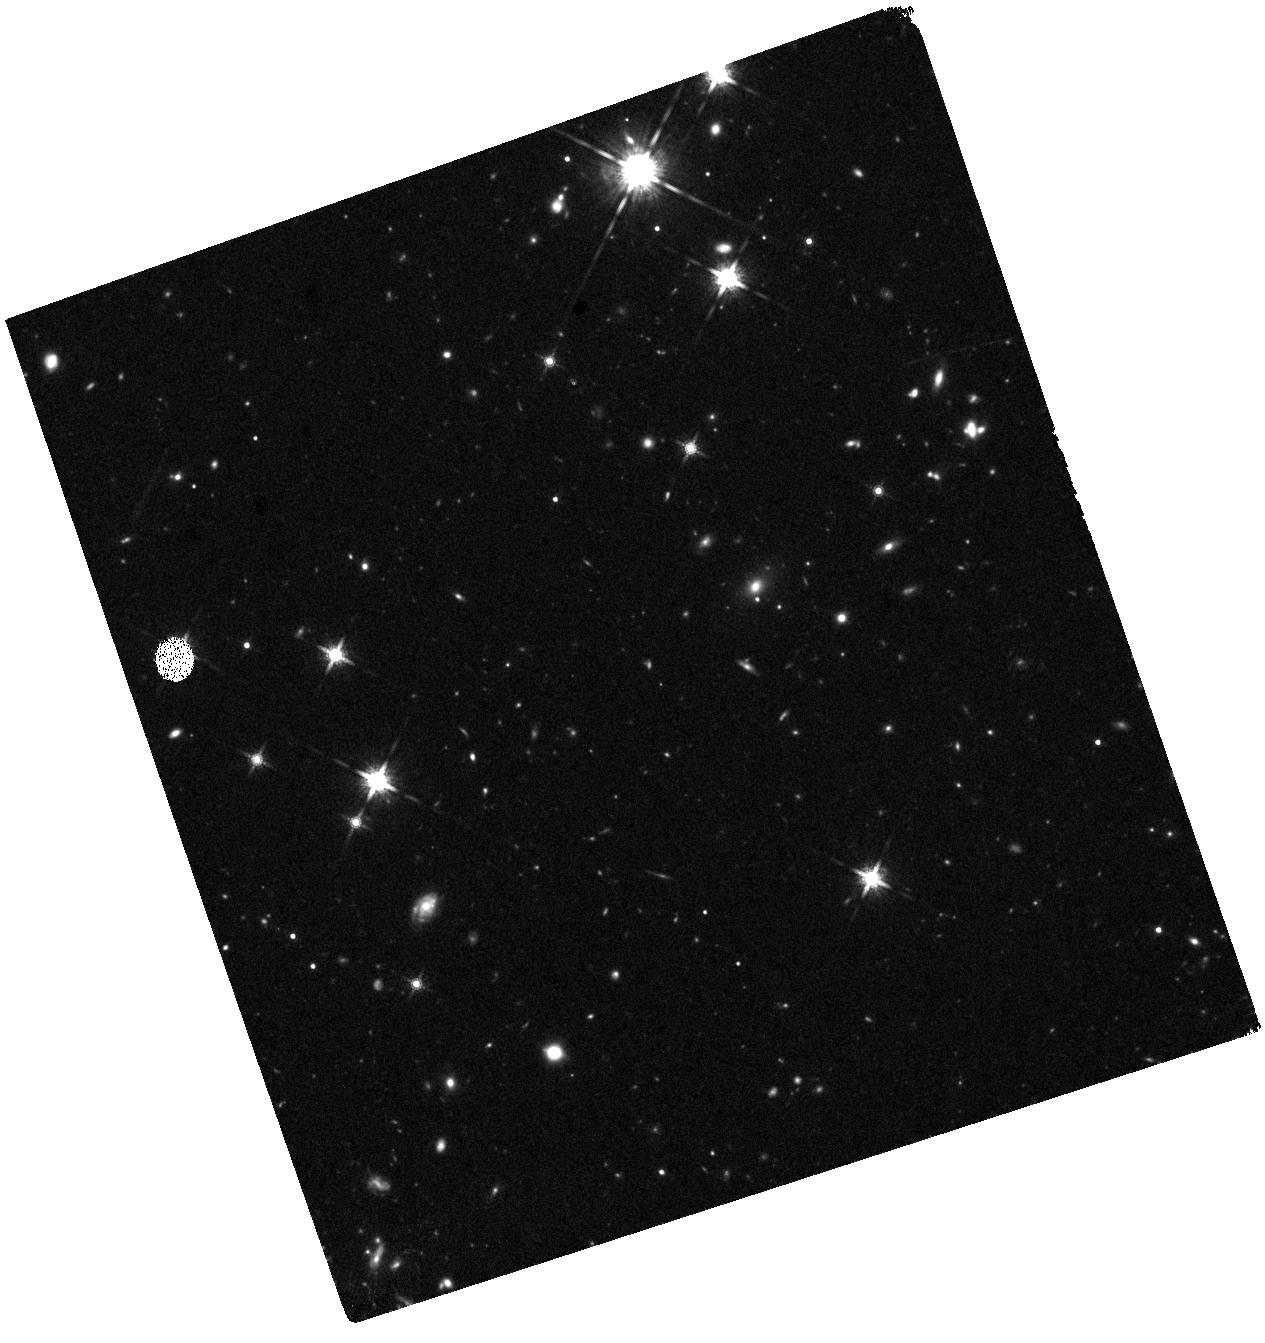
Target: J0910-G
Instrument: WFC3/IR
Filter: F160W
Exposure: 41 min
Observation ID: hst_16187_02_wfc3_ir_f160w_iebe02

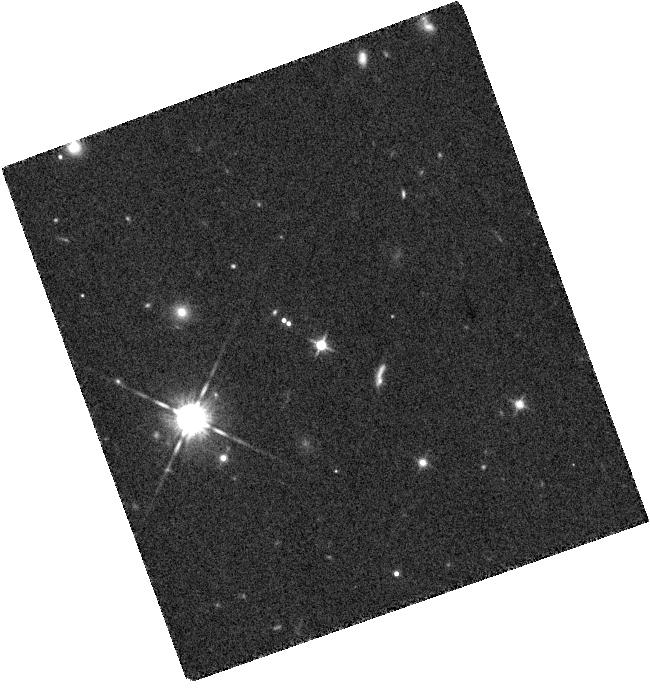
Target: J0910-PSF
Instrument: WFC3/IR
Filter: F125W
Exposure: 9 min
Observation ID: hst_16187_61_wfc3_ir_f125w_iebe61

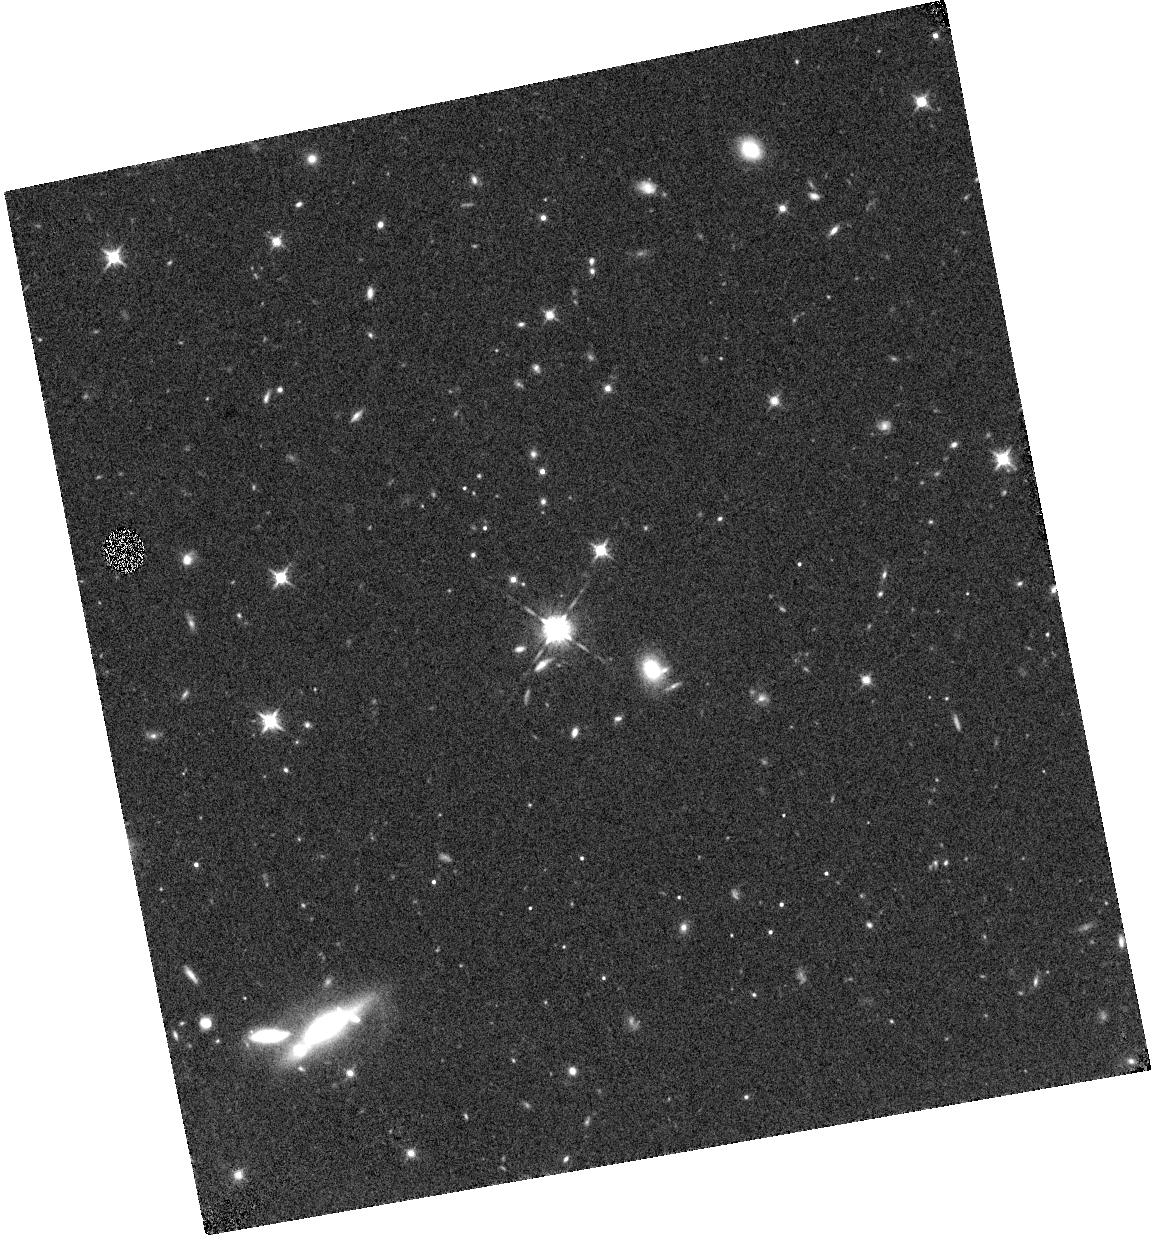
Target: J0910-Q
Instrument: WFC3/IR
Filter: F125W
Exposure: 17 min
Observation ID: hst_16187_06_wfc3_ir_f125w_iebe06

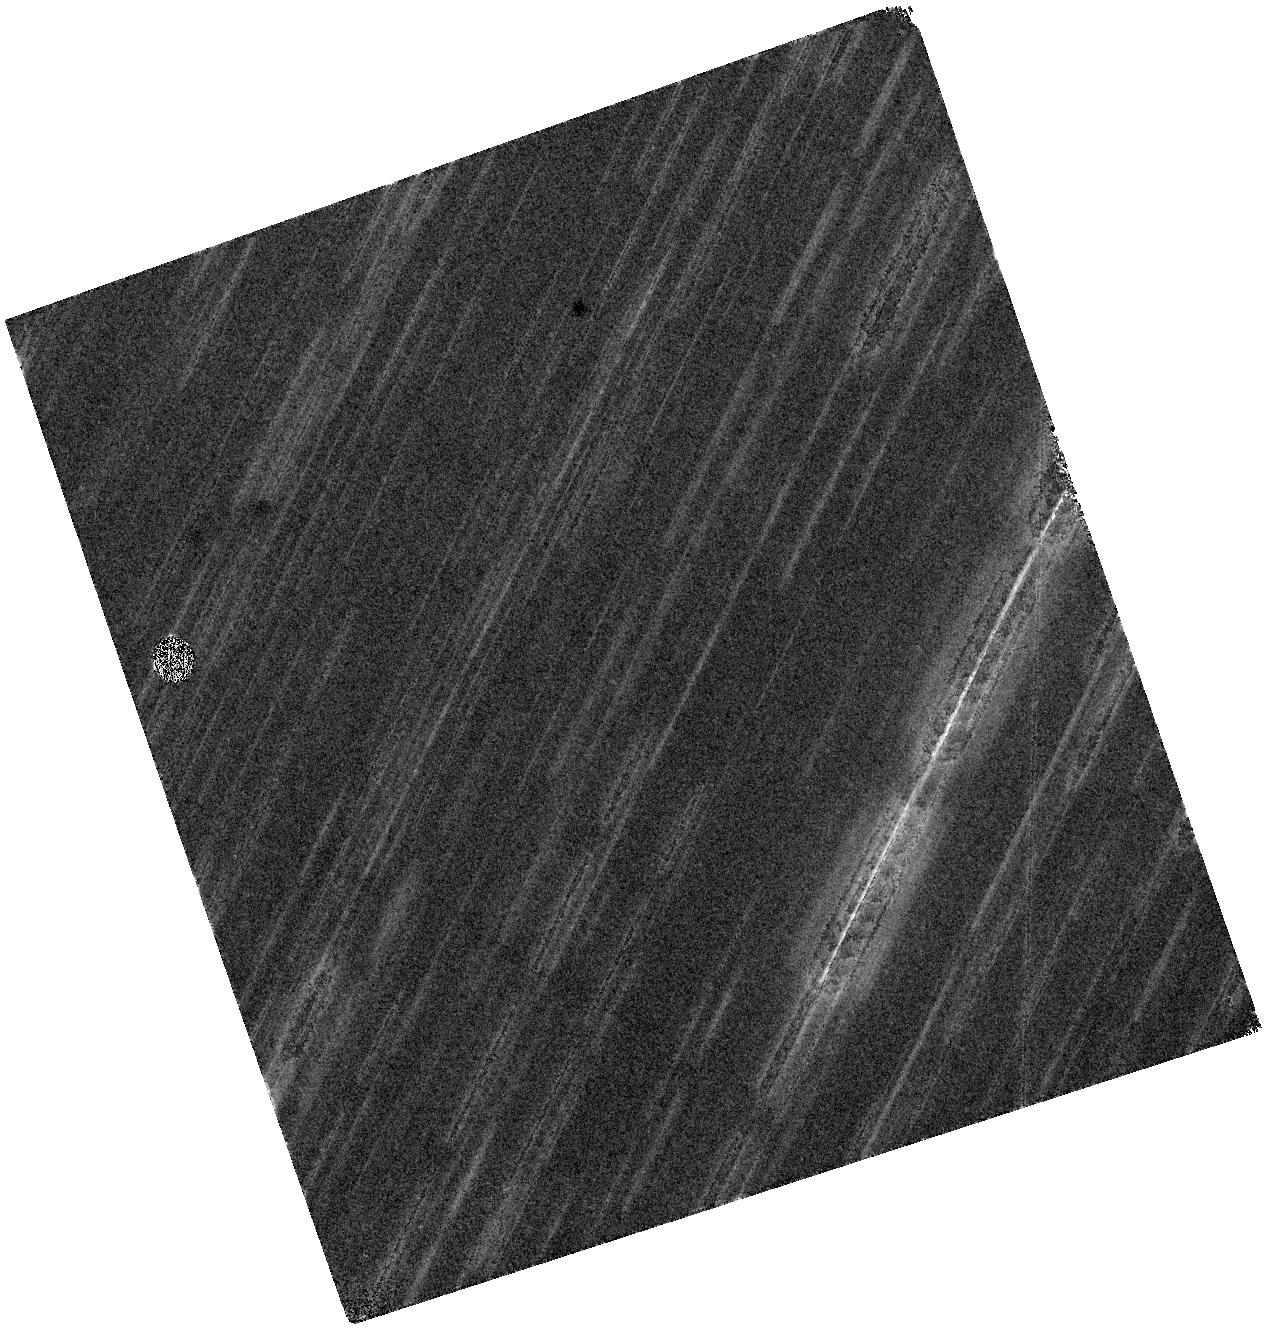
Target: J0910-G
Instrument: WFC3/IR
Filter: F160W
Exposure: 41 min
Observation ID: hst_16187_01_wfc3_ir_f160w_iebe01

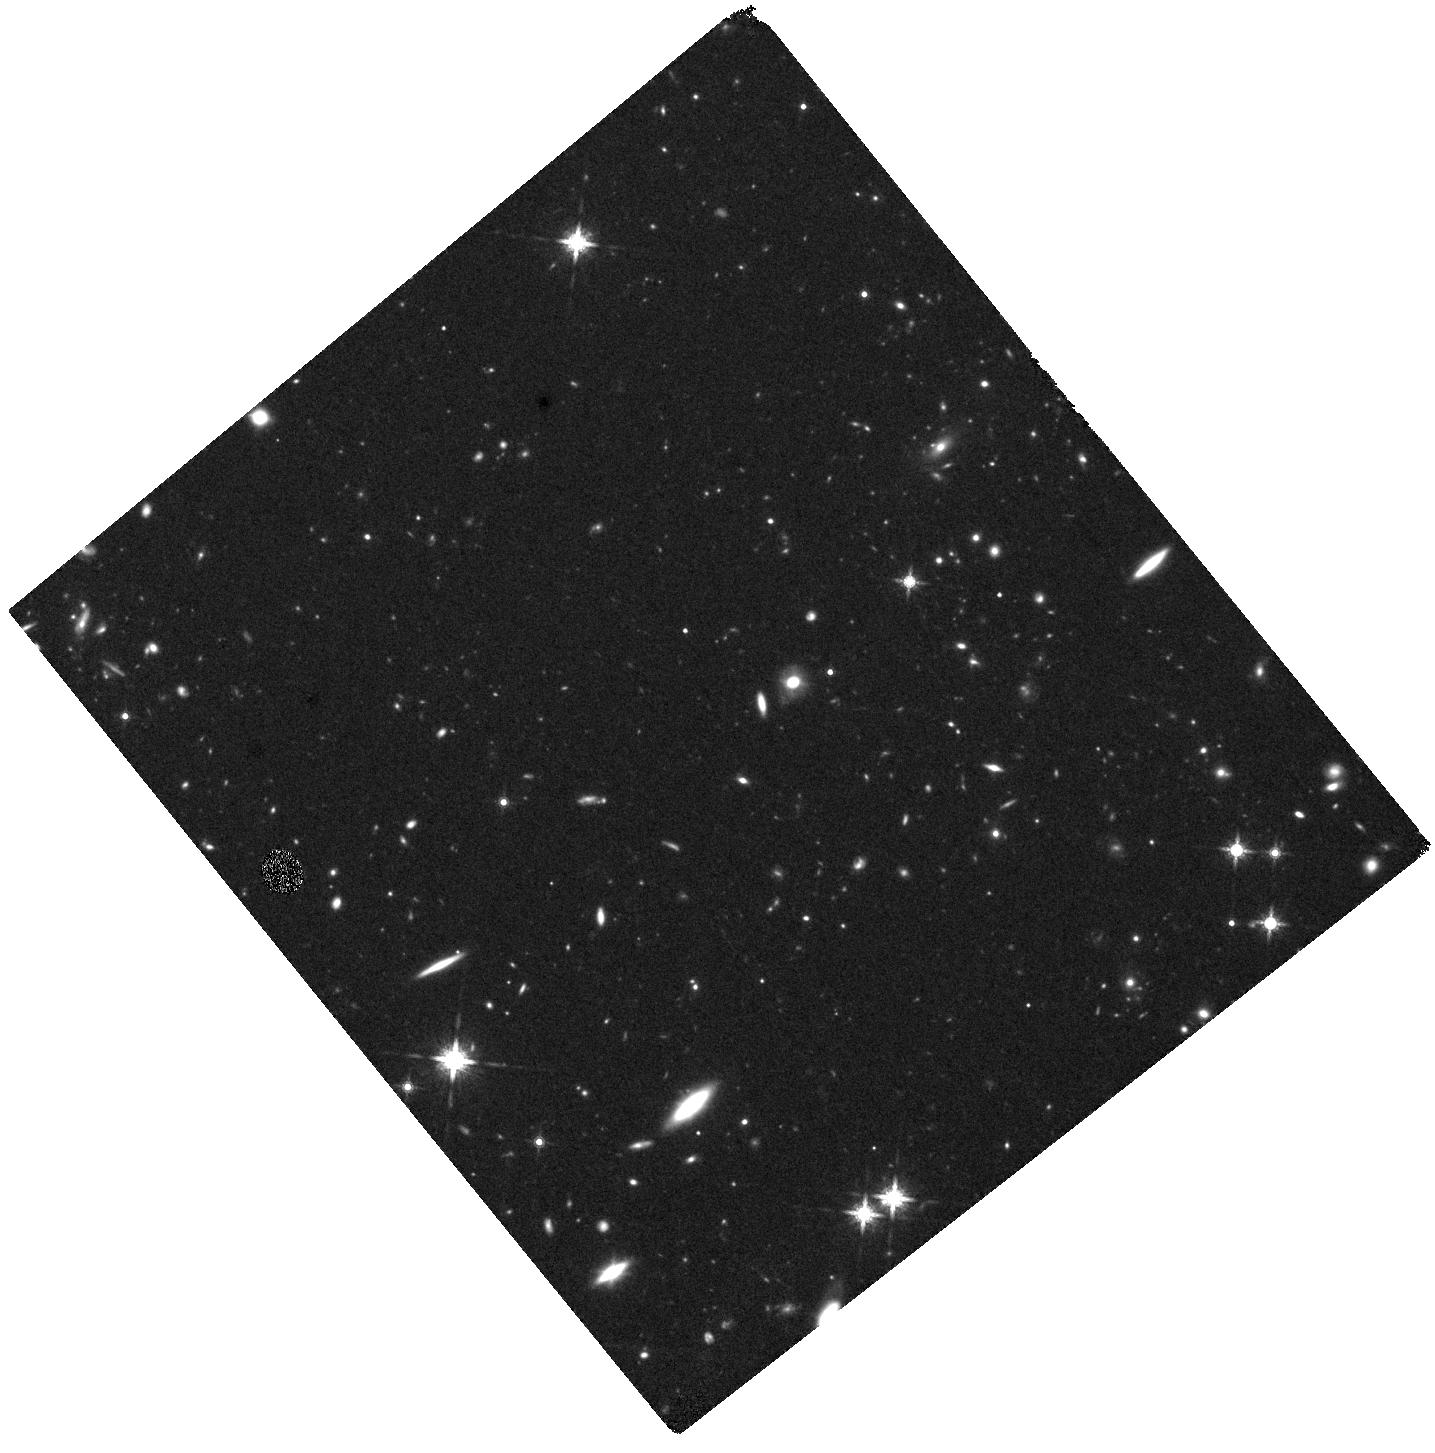
Target: J0910-G
Instrument: WFC3/IR
Filter: F160W
Exposure: 41 min
Observation ID: hst_16187_51_wfc3_ir_f160w_iebe51

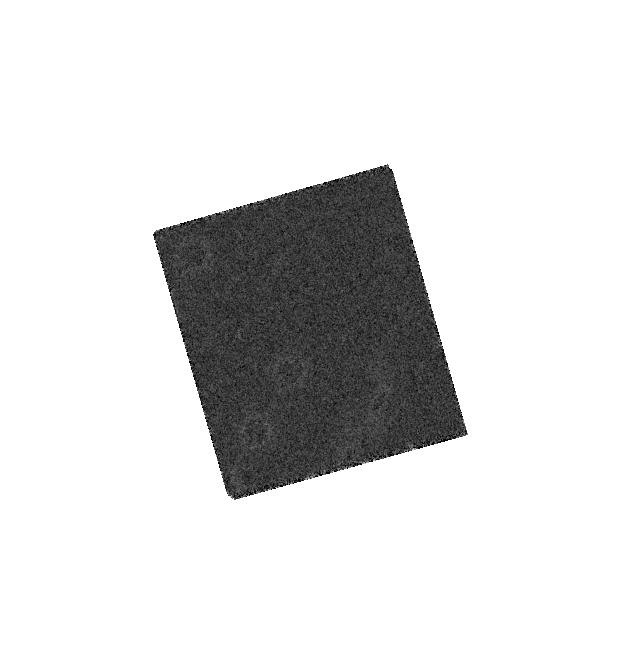
Target: J0910-PSF
Instrument: WFC3/IR
Filter: F160W
Exposure: 6 min
Observation ID: hst_16187_11_wfc3_ir_f160w_iebe11

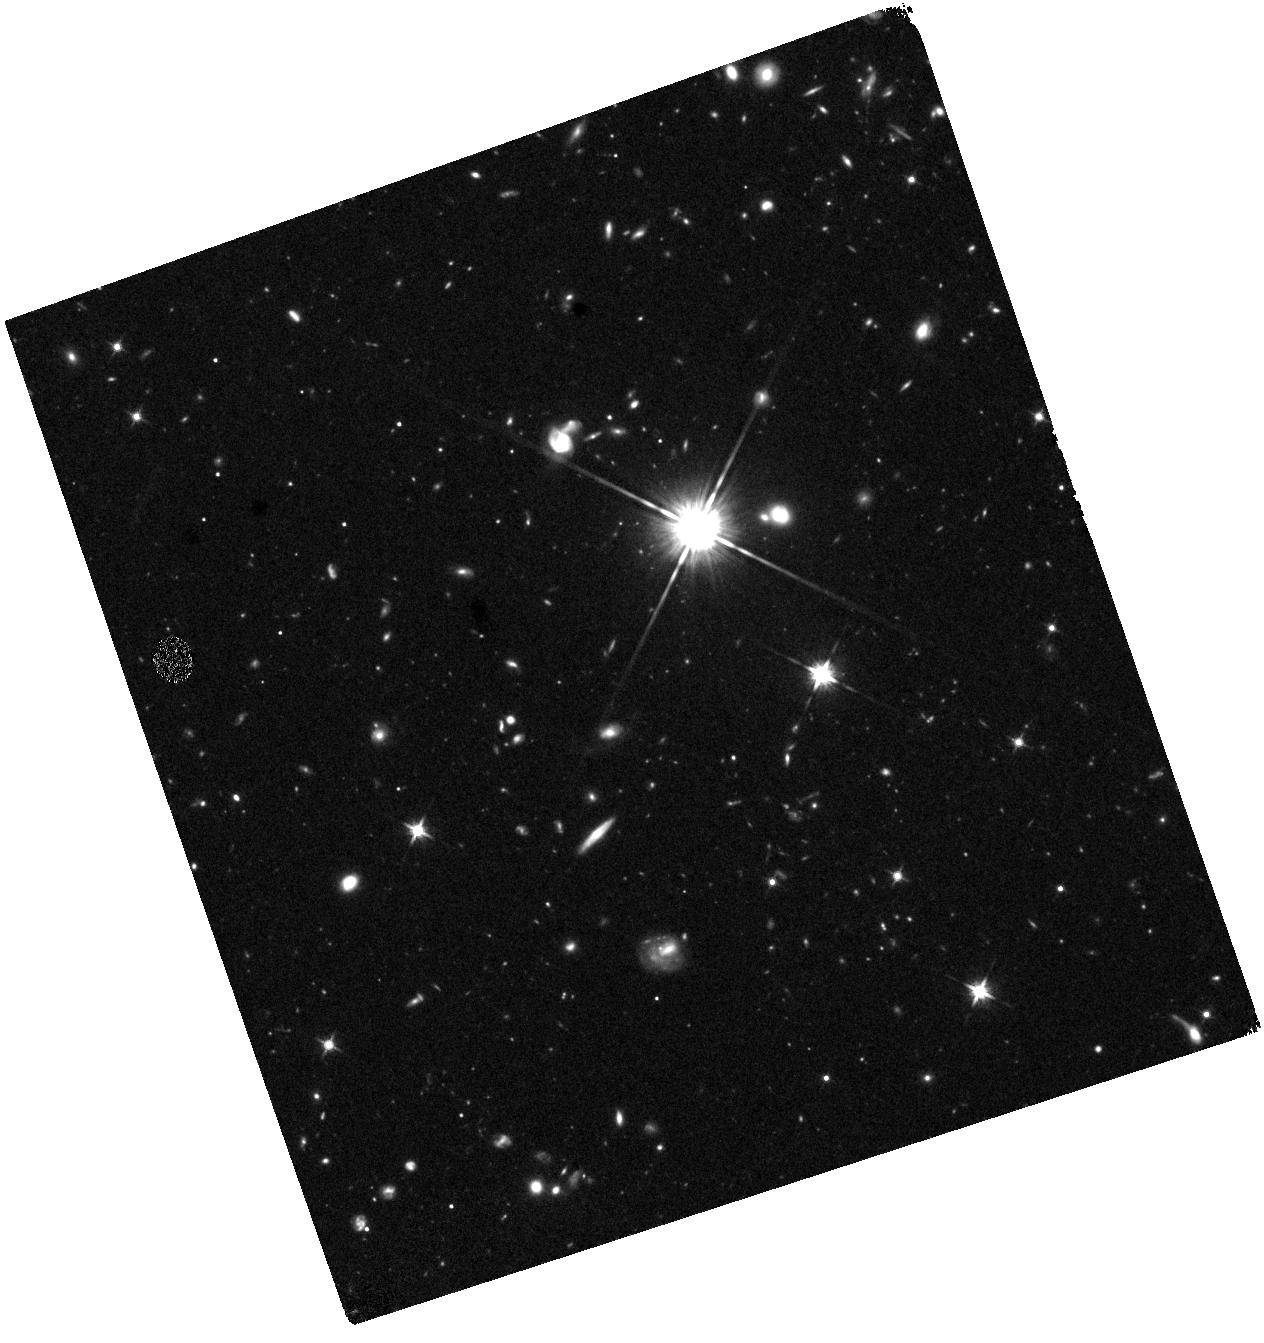
Target: J0910-G
Instrument: WFC3/IR
Filter: F125W
Exposure: 41 min
Observation ID: hst_16187_53_wfc3_ir_f125w_iebe53

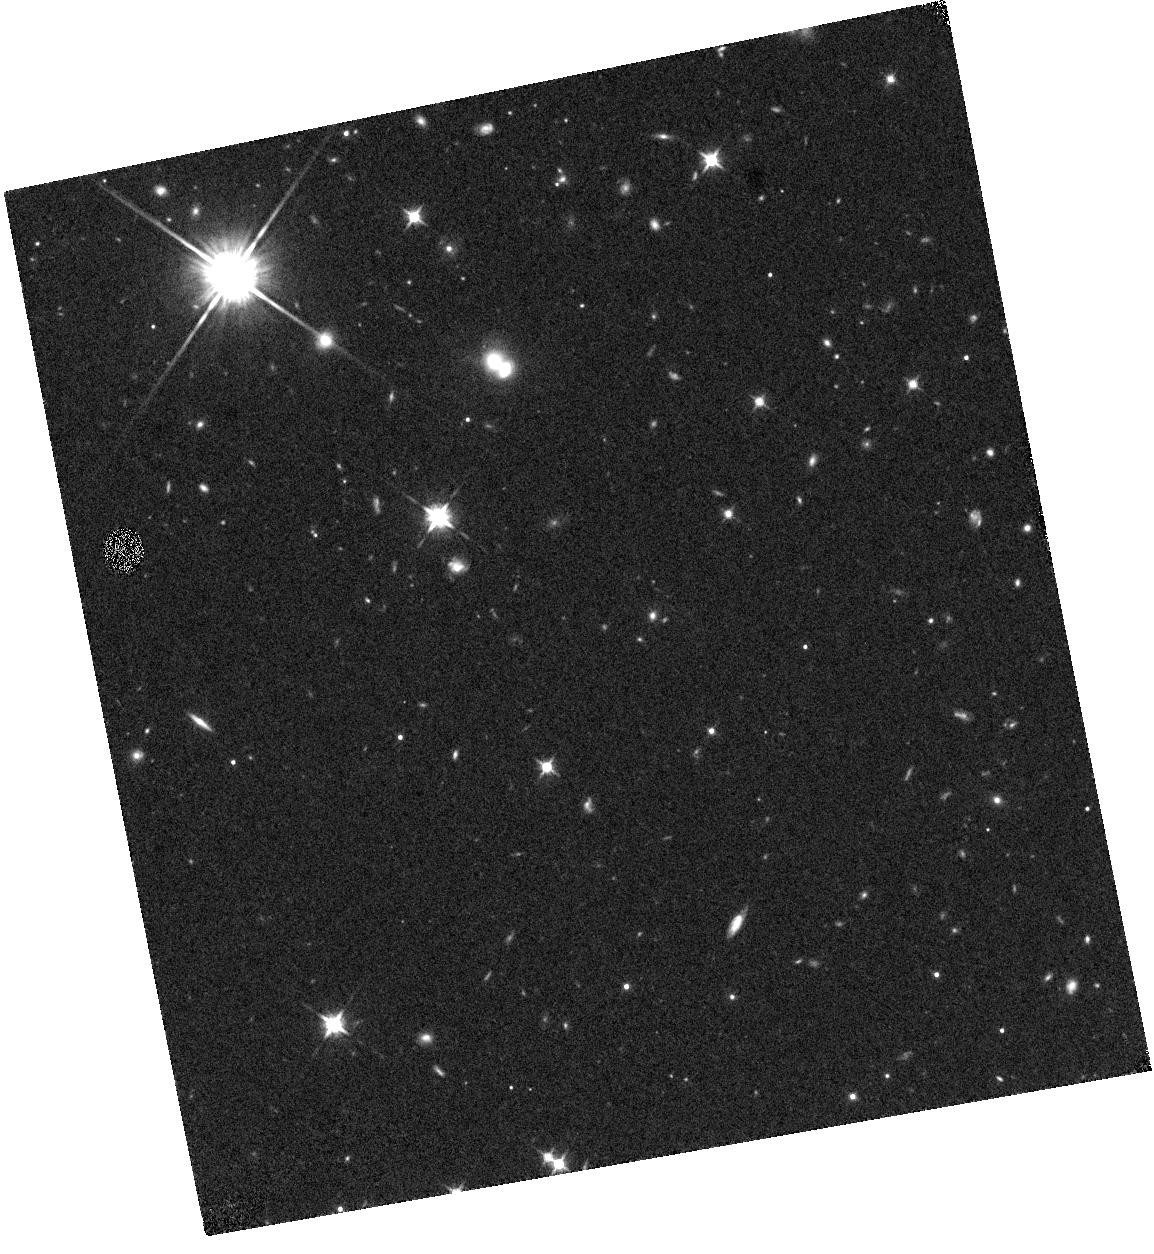
Target: J0910-Q
Instrument: WFC3/IR
Filter: F125W
Exposure: 17 min
Observation ID: hst_16187_07_wfc3_ir_f125w_iebe07

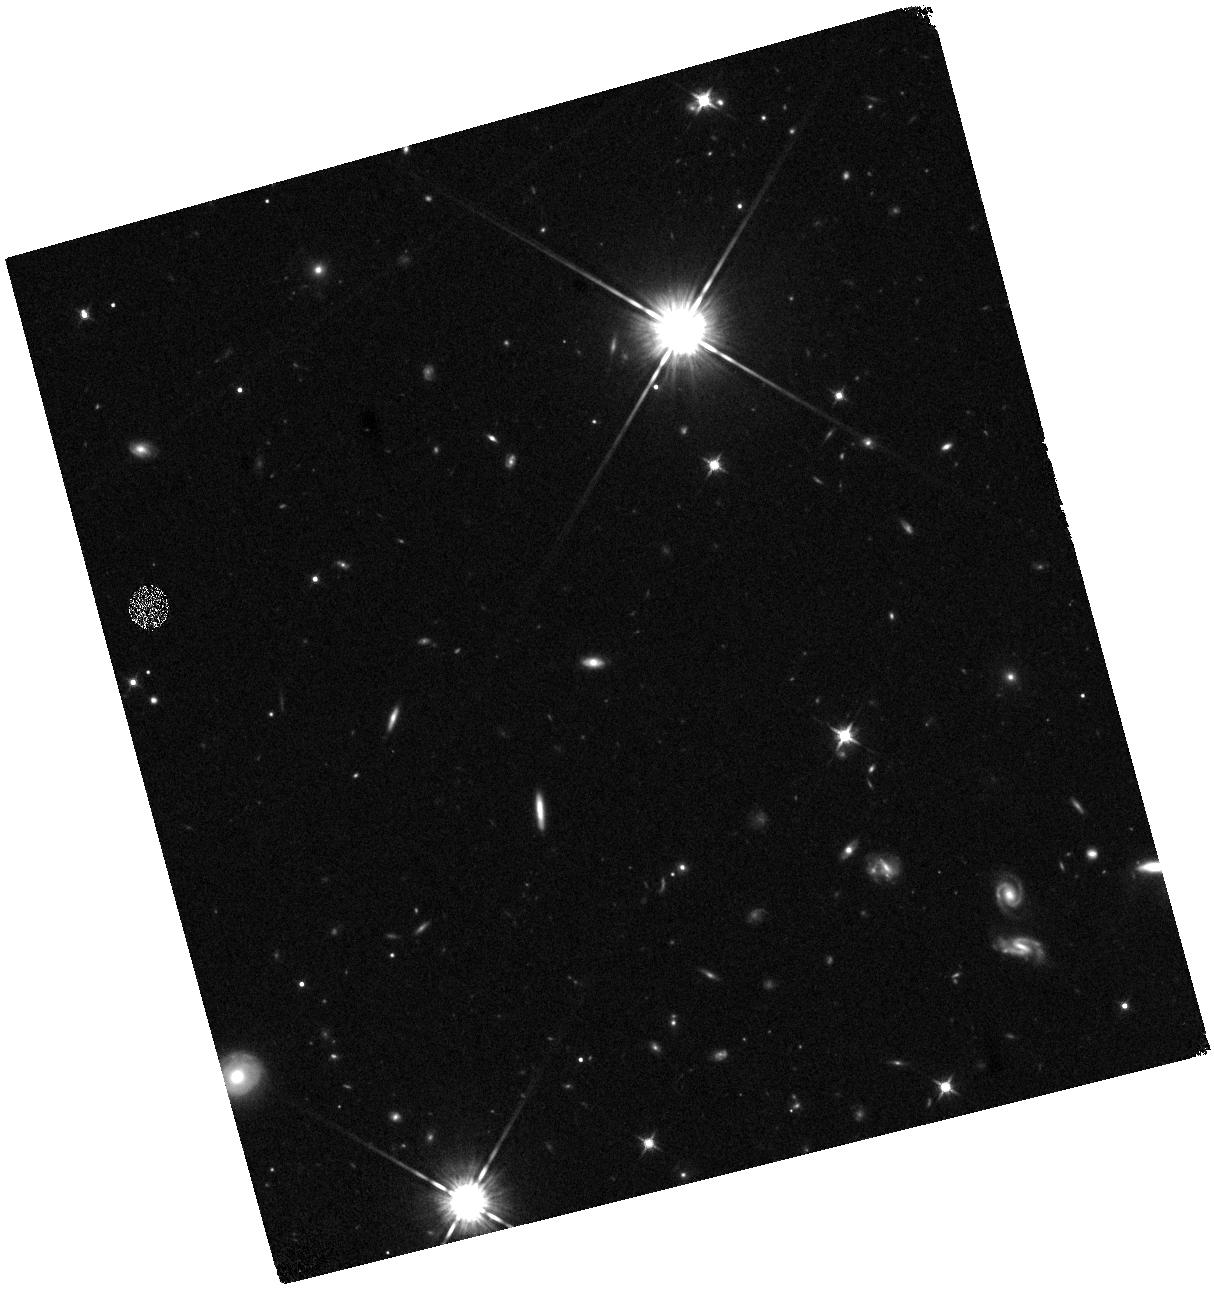
Target: J0910-Q
Instrument: WFC3/IR
Filter: F125W
Exposure: 17 min
Observation ID: hst_16187_58_wfc3_ir_f125w_iebe58

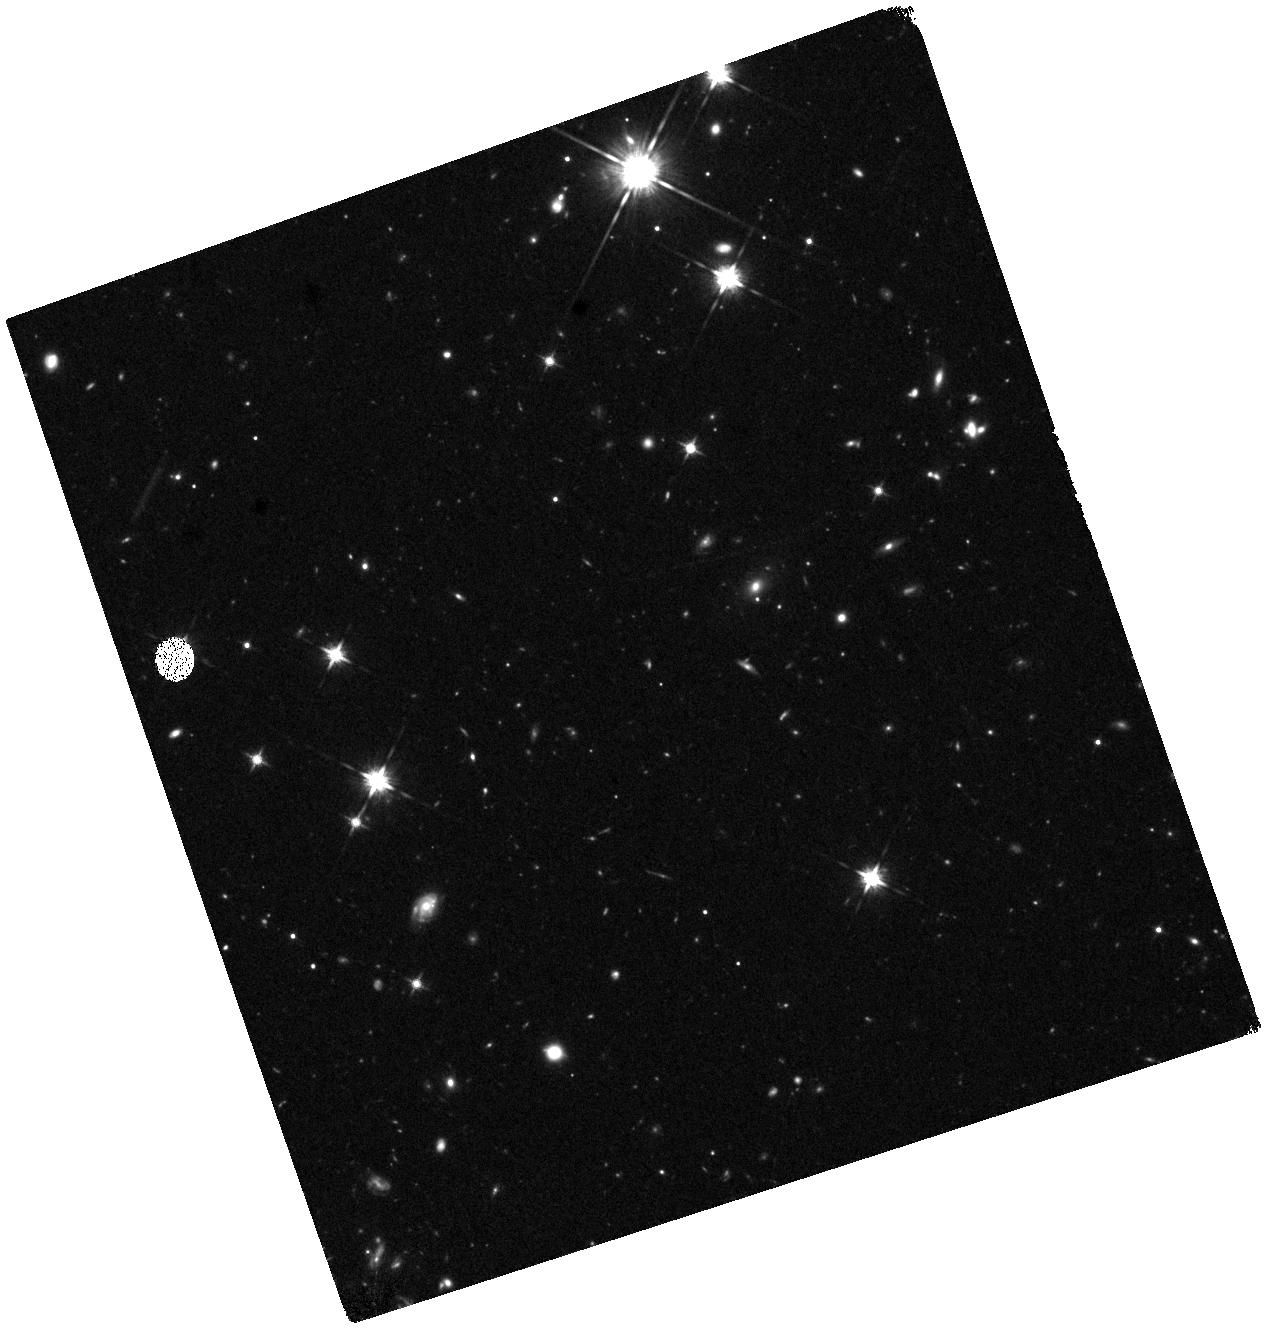
Target: J0910-G
Instrument: WFC3/IR
Filter: F125W
Exposure: 41 min
Observation ID: hst_16187_02_wfc3_ir_f125w_iebe02

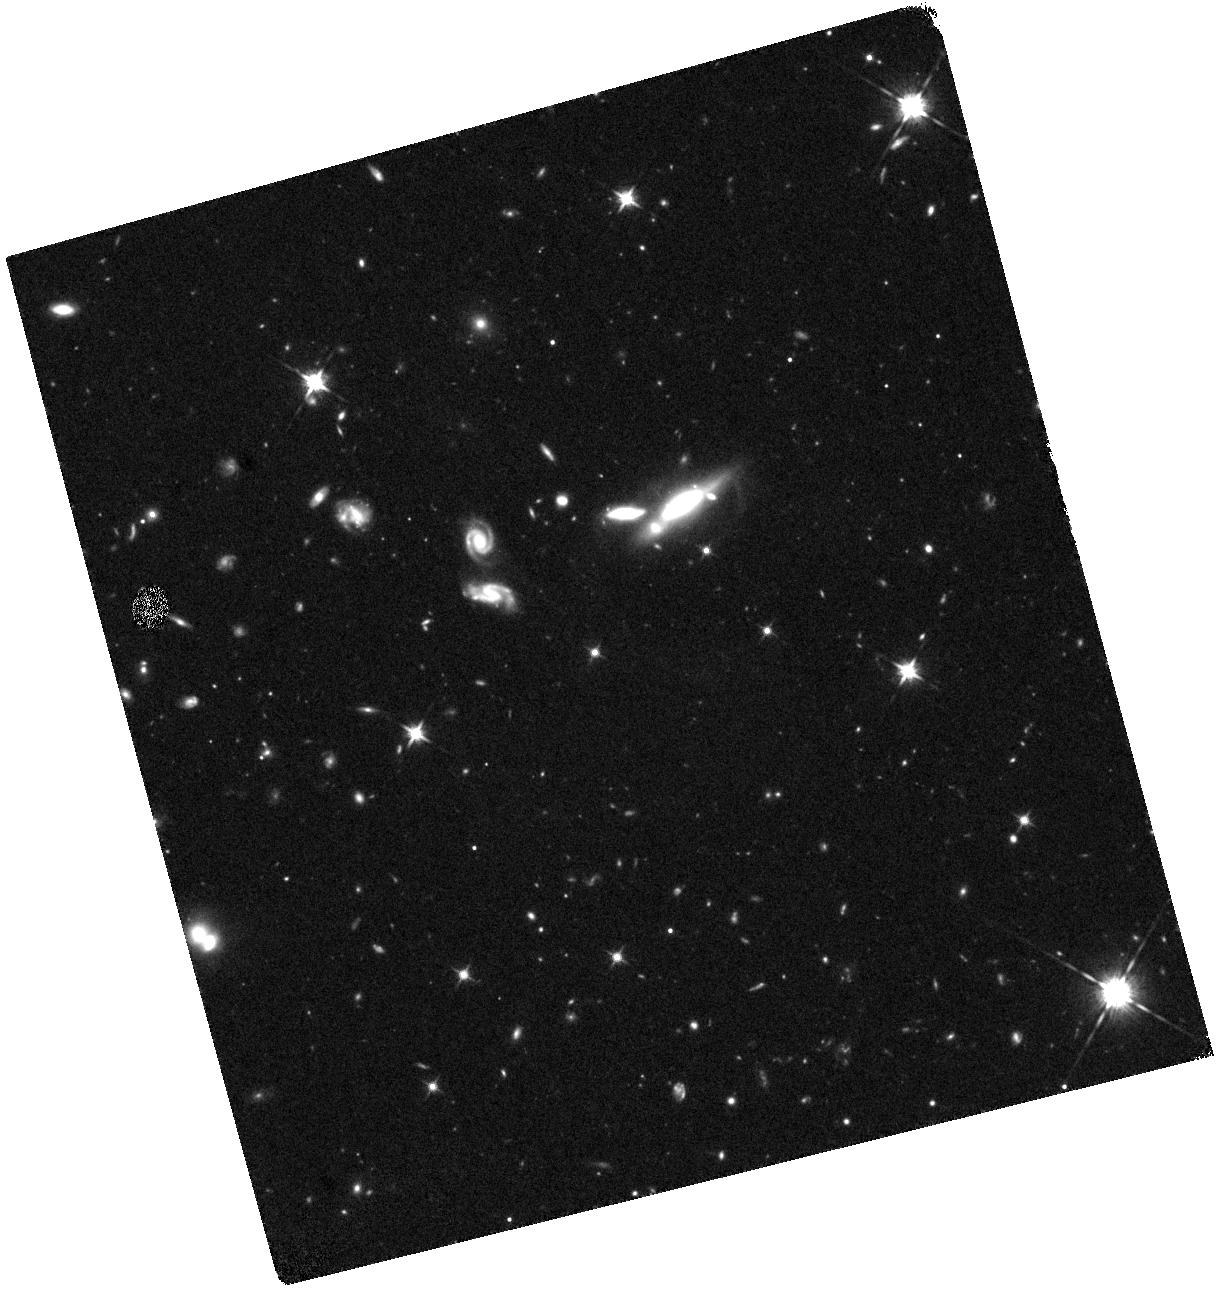
Target: J0910-Q
Instrument: WFC3/IR
Filter: F125W
Exposure: 38 min
Observation ID: hst_16187_10_wfc3_ir_f125w_iebe10

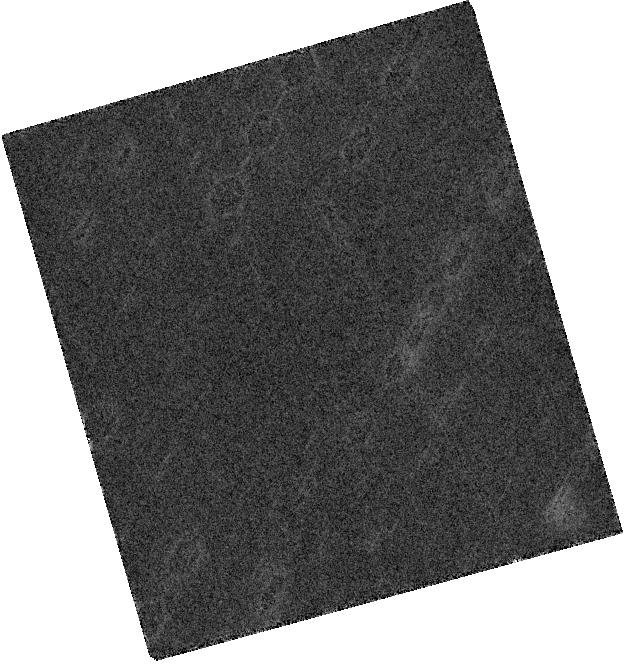
Target: J0910-PSF
Instrument: WFC3/IR
Filter: F125W
Exposure: 9 min
Observation ID: hst_16187_11_wfc3_ir_f125w_iebe11

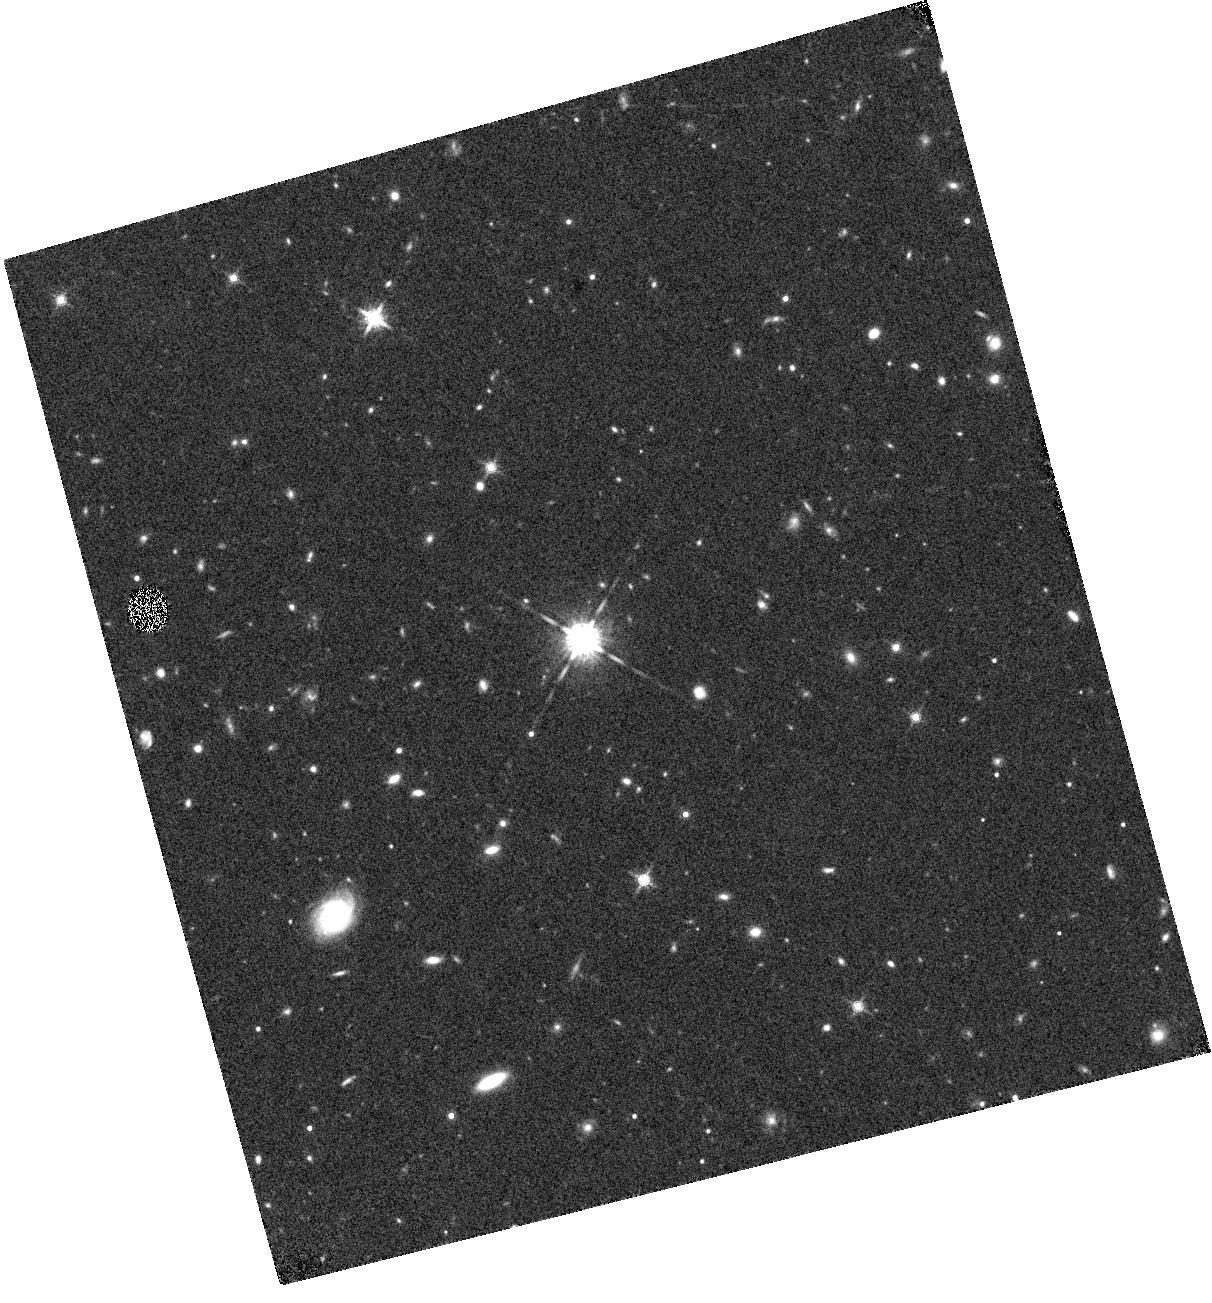
Target: J0910-Q
Instrument: WFC3/IR
Filter: F160W
Exposure: 19 min
Observation ID: hst_16187_55_wfc3_ir_f160w_iebe55

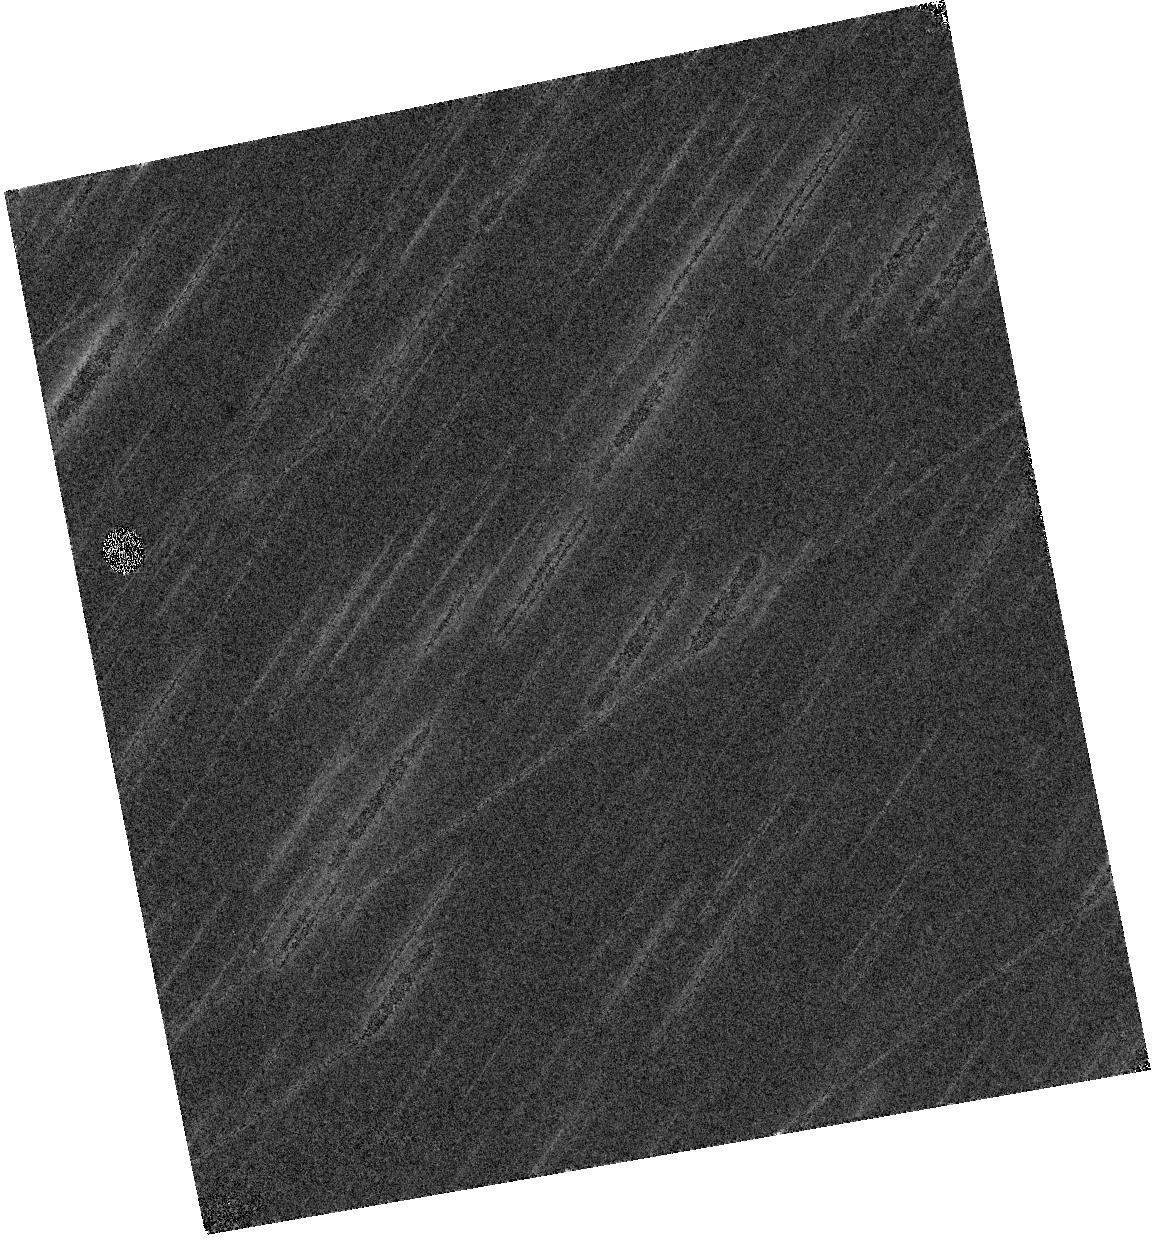
Target: J0910-Q
Instrument: WFC3/IR
Filter: F125W
Exposure: 17 min
Observation ID: hst_16187_05_wfc3_ir_f125w_iebe05

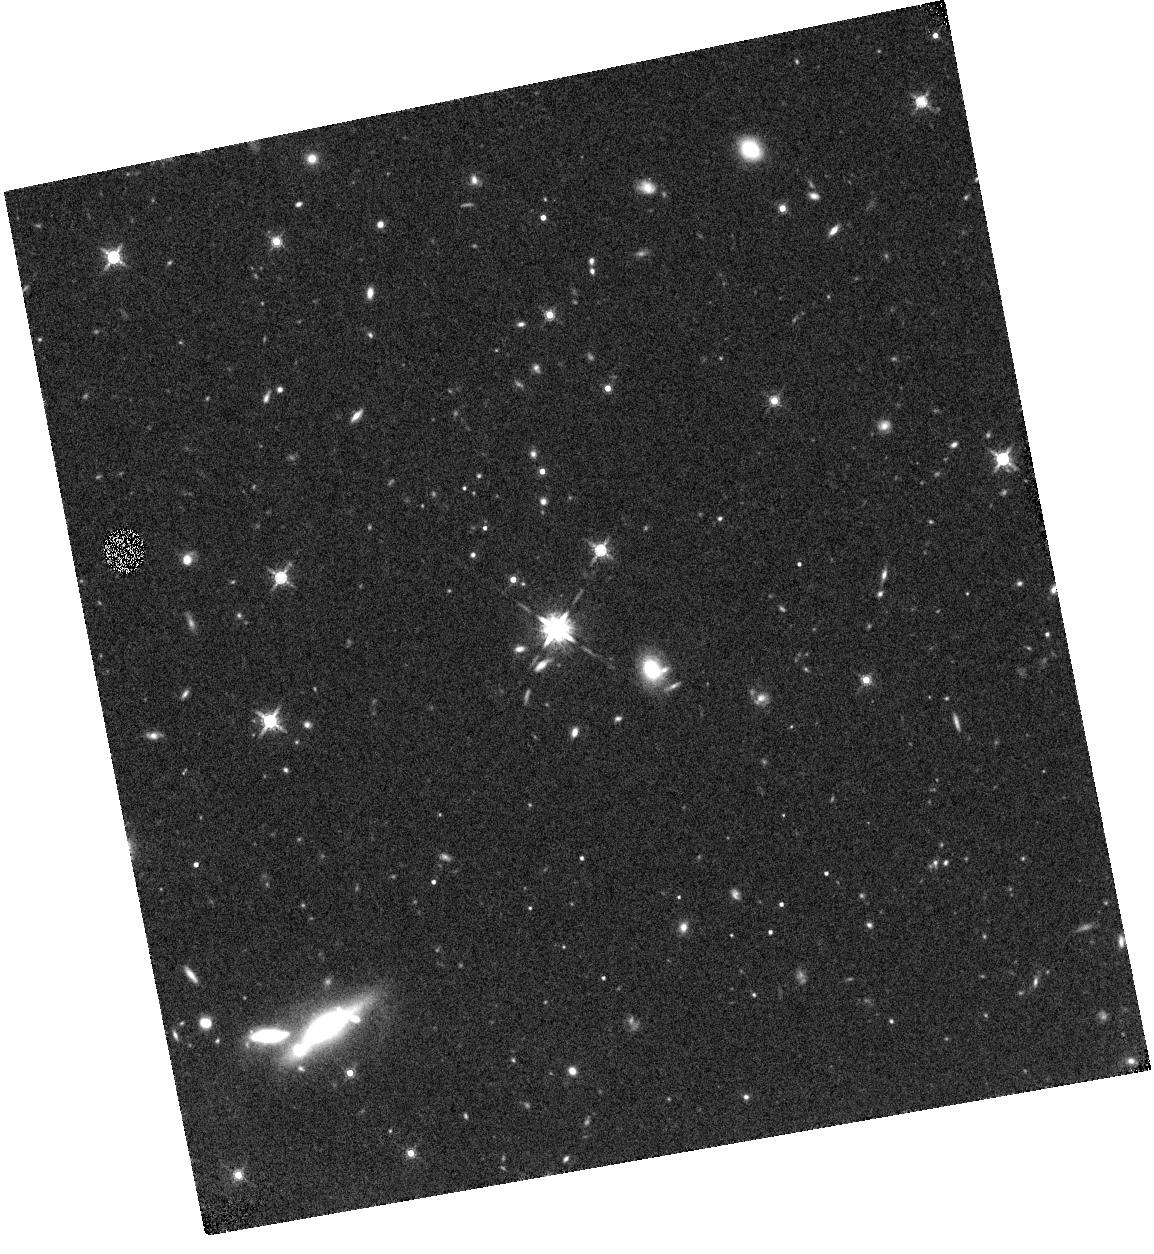
Target: J0910-Q
Instrument: WFC3/IR
Filter: F160W
Exposure: 19 min
Observation ID: hst_16187_06_wfc3_ir_f160w_iebe06

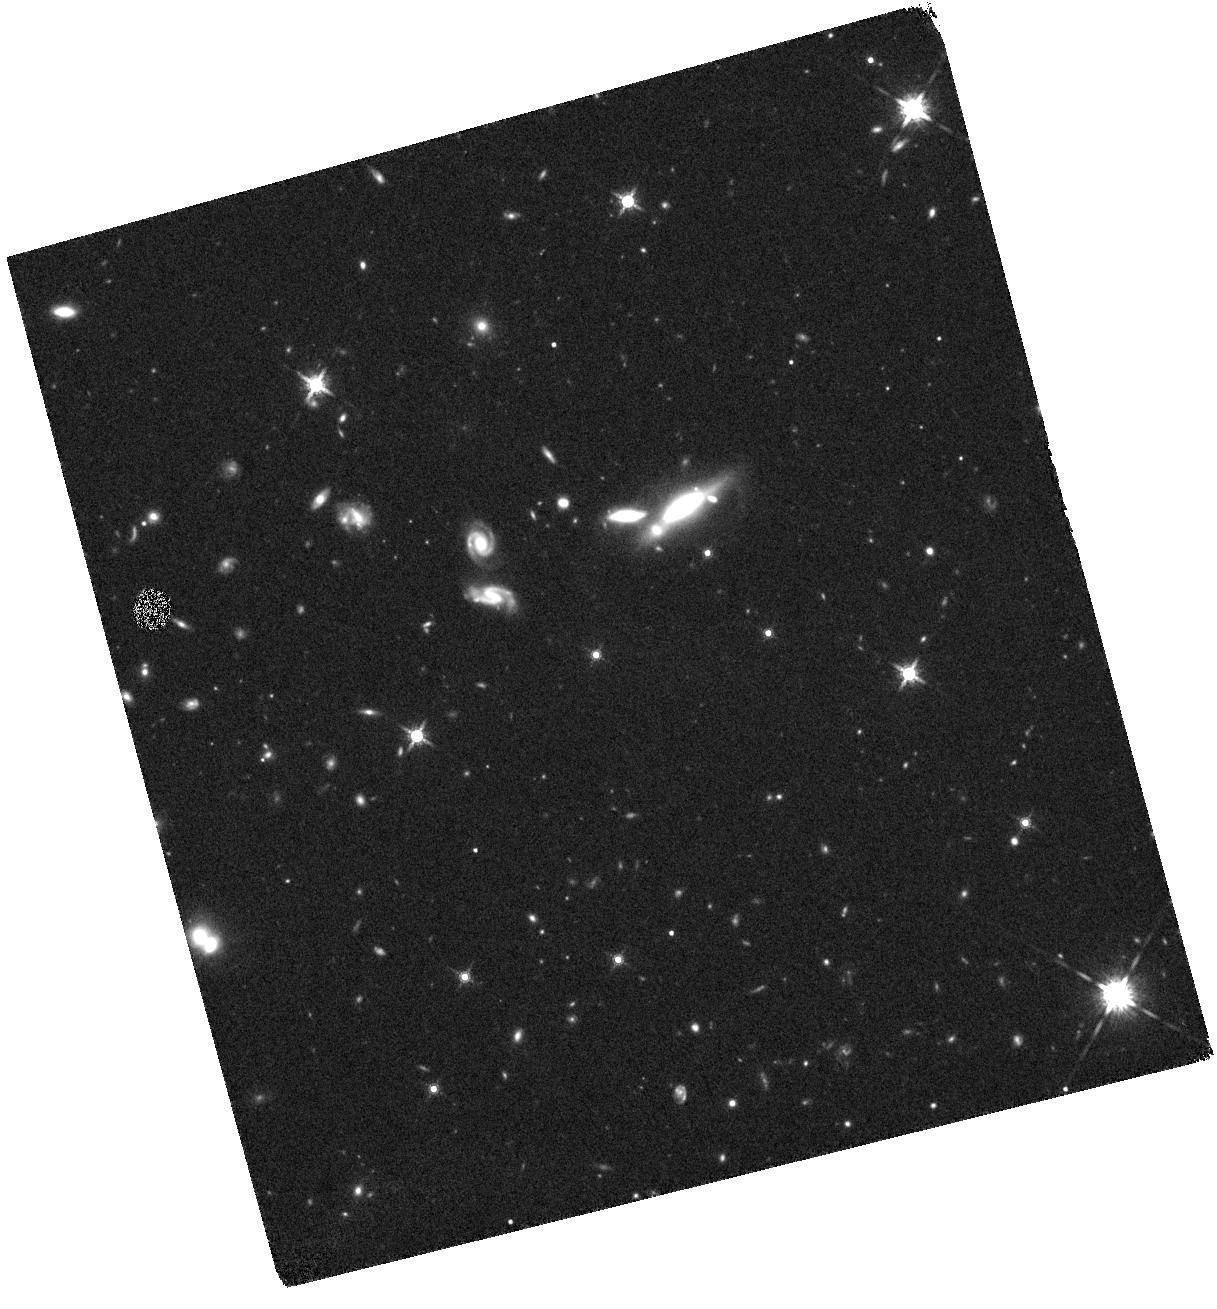
Target: J0910-Q
Instrument: WFC3/IR
Filter: F160W
Exposure: 34 min
Observation ID: hst_16187_09_wfc3_ir_f160w_iebe09

Mapping A Distant Protocluster Anchored by A Luminous Quasar in the Epoch of Reionization (PI: Wang, Feige)

Theoretical models predict luminous quasars should reside in the most massive dark matter halos acting as signposts for large overdensities of galaxies in the young Universe. But despite two decades of searching, proto-clusters traced by quasars have not yet been uncovered in the epoch of reionization (EoR). Recent ALMA/JCMT sub-mm observations and Subaru narrow/broad band imaging of a luminous quasar at z=6.63 have revealed a spectacular overdensity of [CII] emitters, sub-mm galaxies (SMGs), and Lyman alpha emitters (LAEs), suggesting that it is the the most distant known proto-cluster harboring quasar activity, and the first such system discovered in the EoR. With two HST pointings we will map the inner region of this large scale structure, covering the quasar, six [CII] emitters, two LAEs, and seven SMGs. The high-resolution WFC3 images will measure the spectral energy distribution and the sizes of these galaxies, and resolve two putative galaxy merger systems. It will also enable accurate PSF subtraction to study the assembly of the massive and very large (>1 arcsec, from ALMA) quasar host galaxy. On larger scales, the combination of HST and Subaru deep imaging will identify more than 20 Lyman-break galaxies (LBGs) at z~6.6, and reveal the distribution of star forming galaxies. These rest-frame UV HST observations will trace the unobscured star formation, highly complimentary to the dust and gas emission traced by ALMA and JCMT. In addition, our proposed observations provide data essential for planning future JWST NIRSpec/MSA and IFU observations of this unique system to understand galaxy formation and evolution in the densest environments in the EoR.